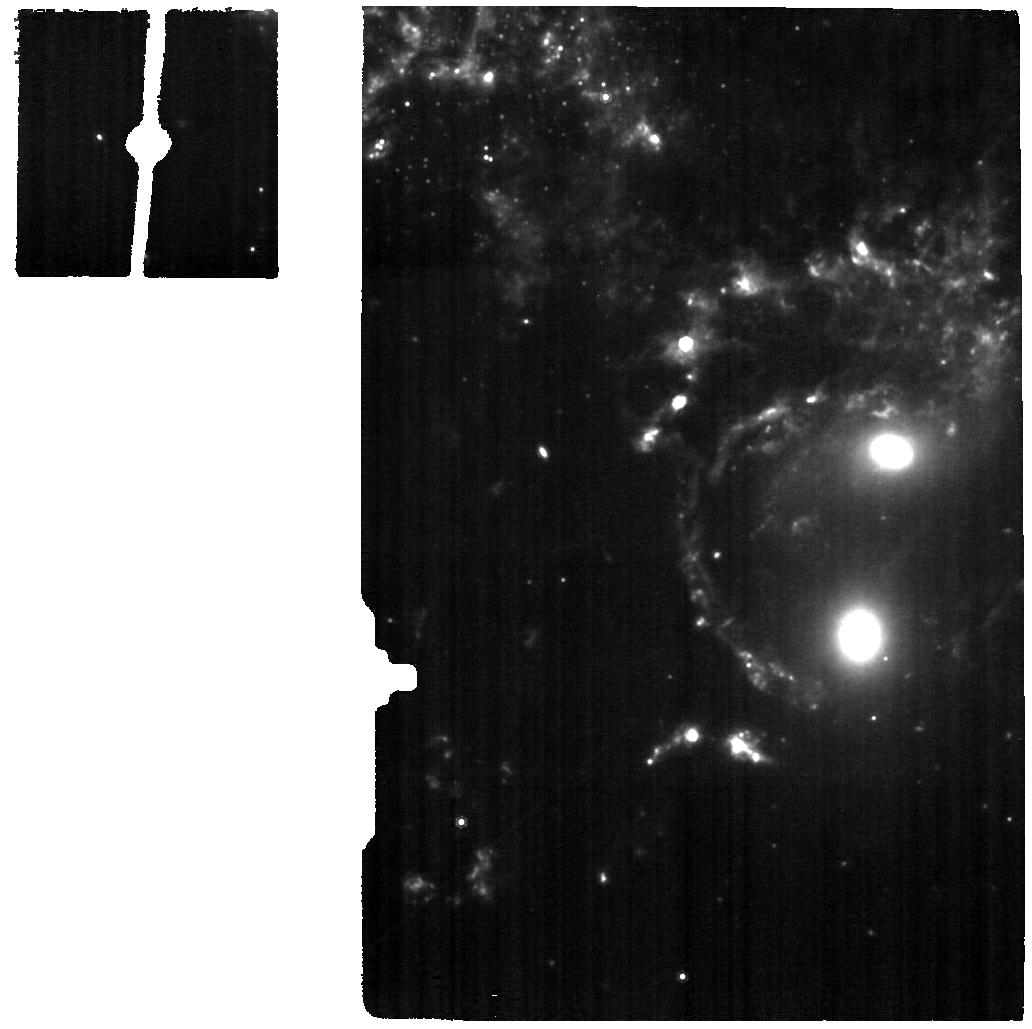
Target: SQ-MRS-BRIDGE-ALMAFIELD5
Instrument: MIRI
Filter: F1000W
Exposure: 35 min
Observation ID: jw03445-o006_t006_miri_f1000w

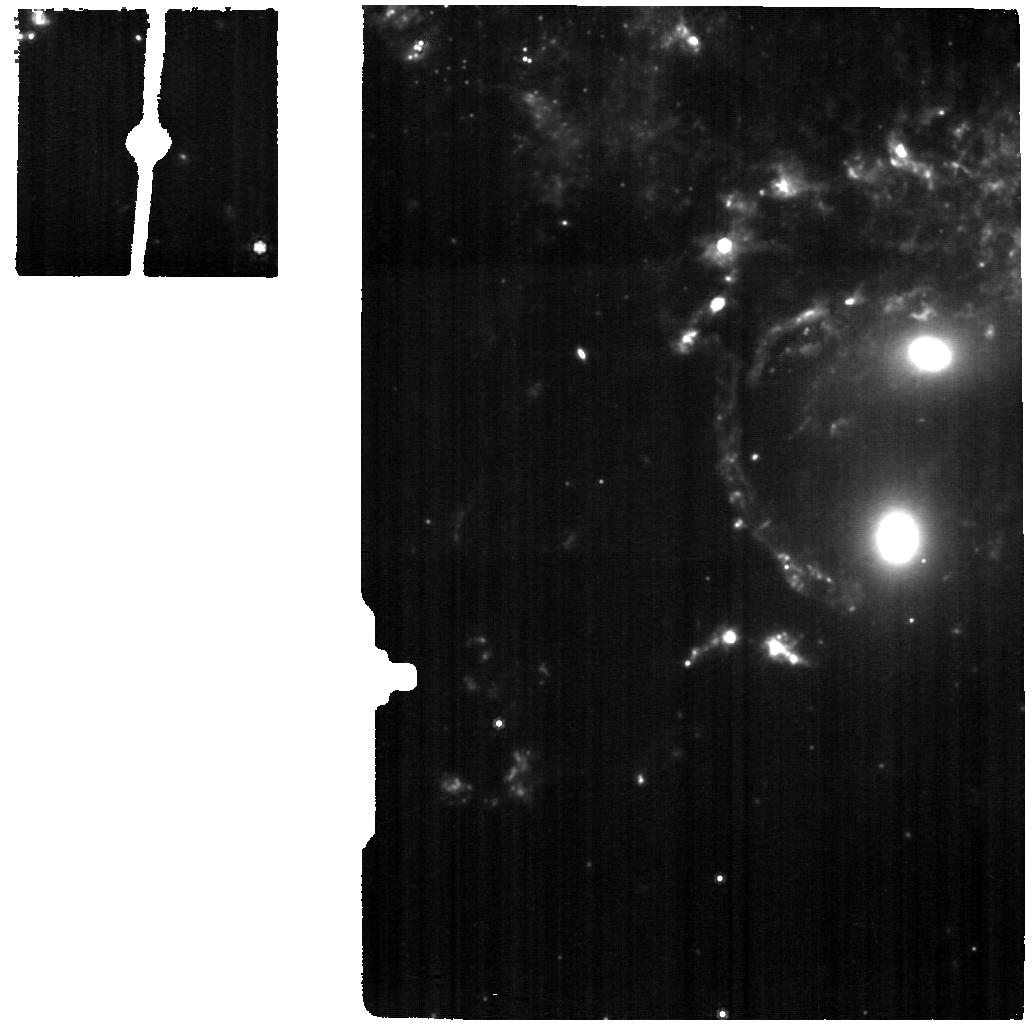
Target: SQ-MRS-COS-P5-BRIDGE
Instrument: MIRI
Filter: F1000W
Exposure: 53 min
Observation ID: jw03445-o005_t005_miri_f1000w

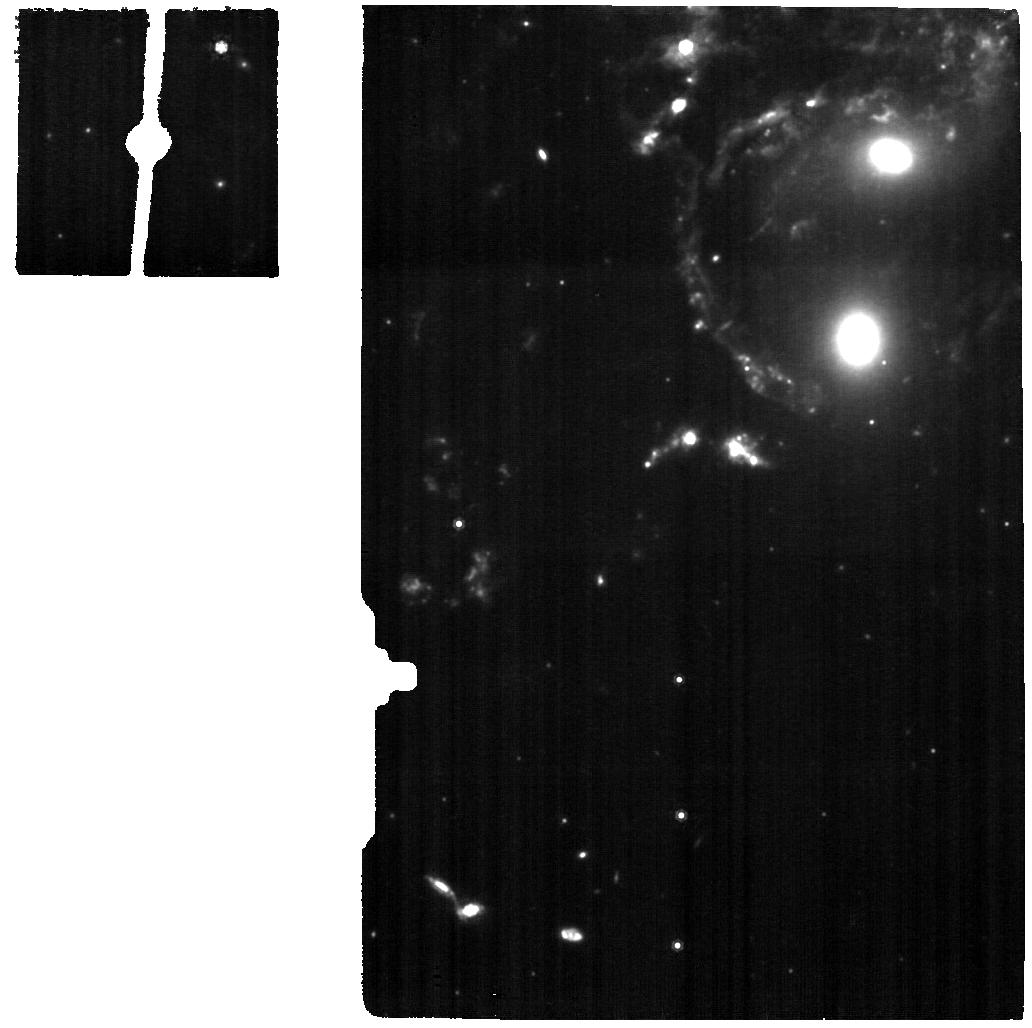
Target: SQ-MRS-COS-P3-SHOCK-NORTH
Instrument: MIRI
Filter: F1000W
Exposure: 35 min
Observation ID: jw03445-o003_t003_miri_f1000w

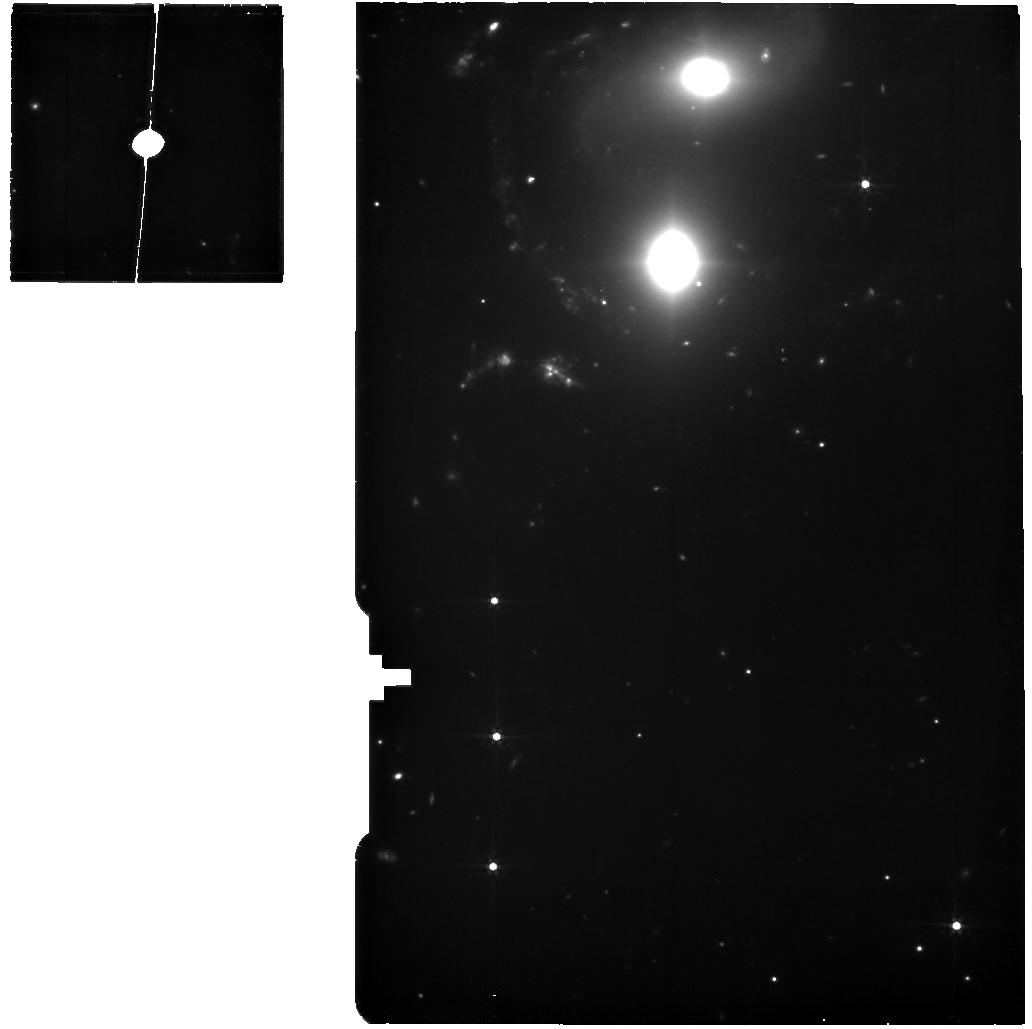
Target: SQ-MRS-COS-P7-SQA
Instrument: MIRI
Filter: F560W
Exposure: 35 min
Observation ID: jw03445-o004_t004_miri_f560w

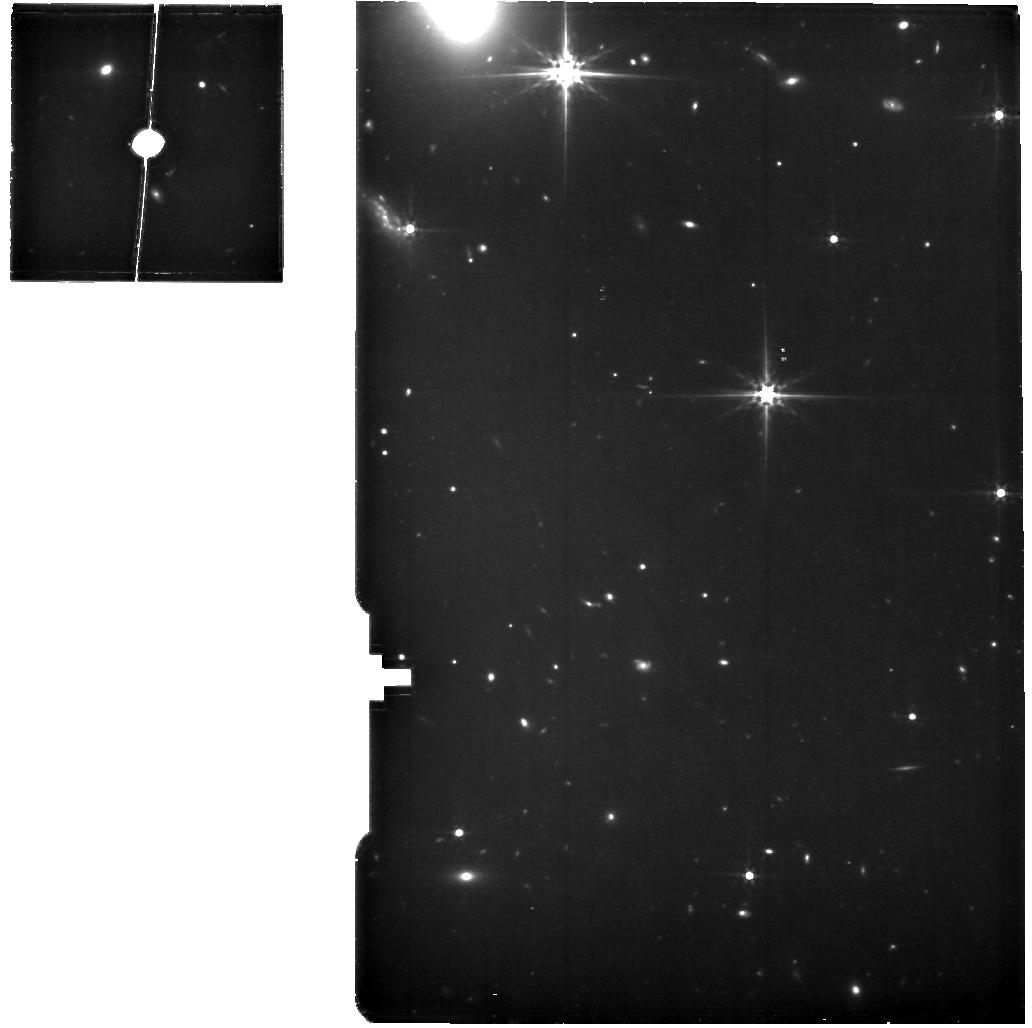
Target: SQ-MRS-SKY-BACKGROUND
Instrument: MIRI
Filter: F560W
Exposure: 53 min
Observation ID: jw03445-o007_t007_miri_f560w

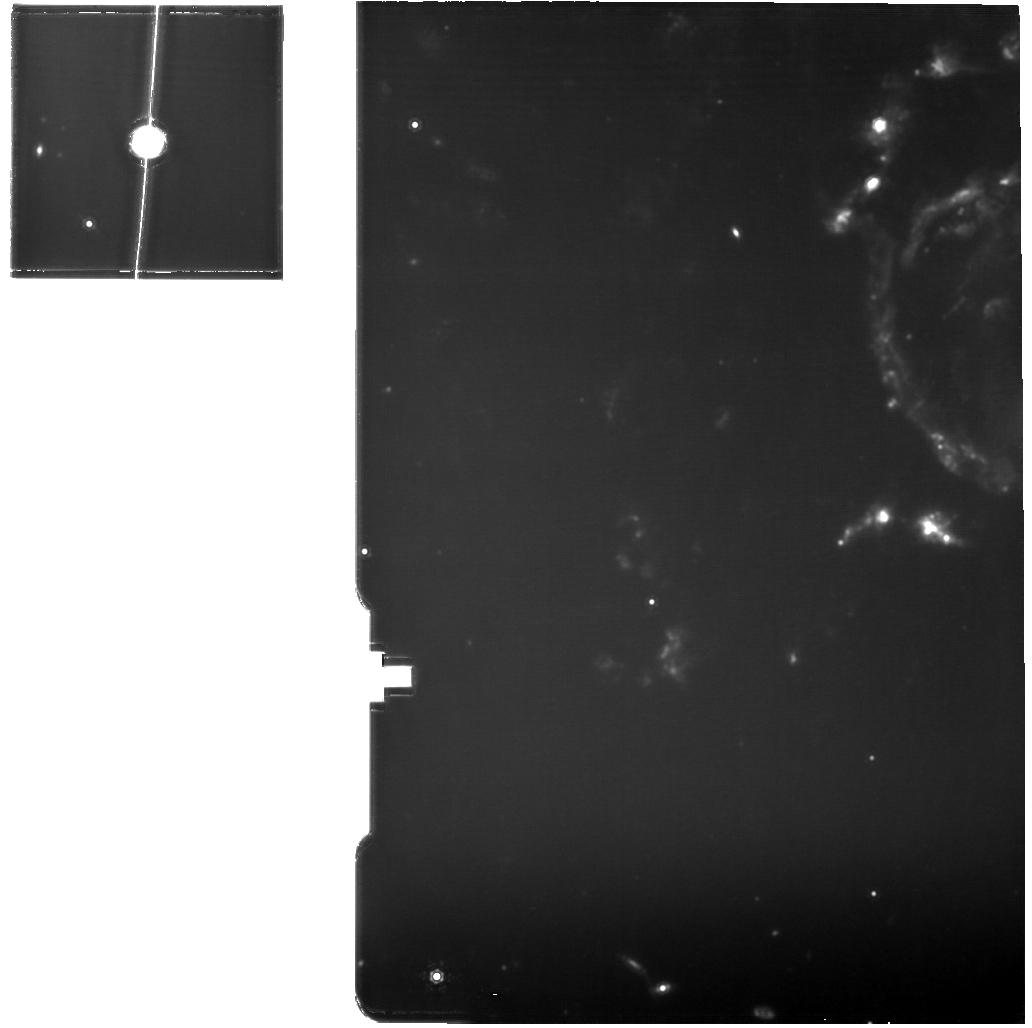
Target: SQ-MRS-COS-P2-SHOCK-SOUTH
Instrument: MIRI
Filter: F1130W
Exposure: 35 min
Observation ID: jw03445-o002_t002_miri_f1130w

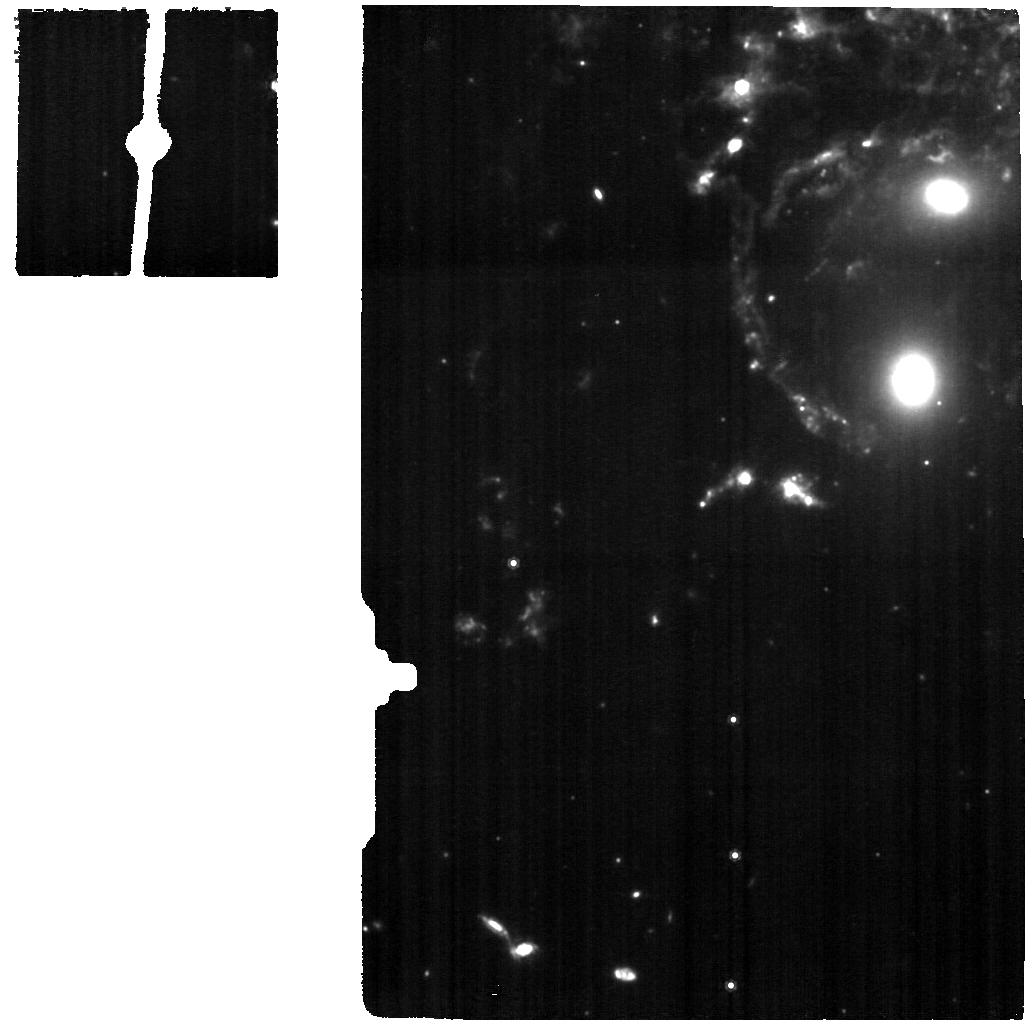
Target: SQ-MRS-COS-P1-SHOCK-CENTER
Instrument: MIRI
Filter: F1000W
Exposure: 35 min
Observation ID: jw03445-o001_t001_miri_f1000w

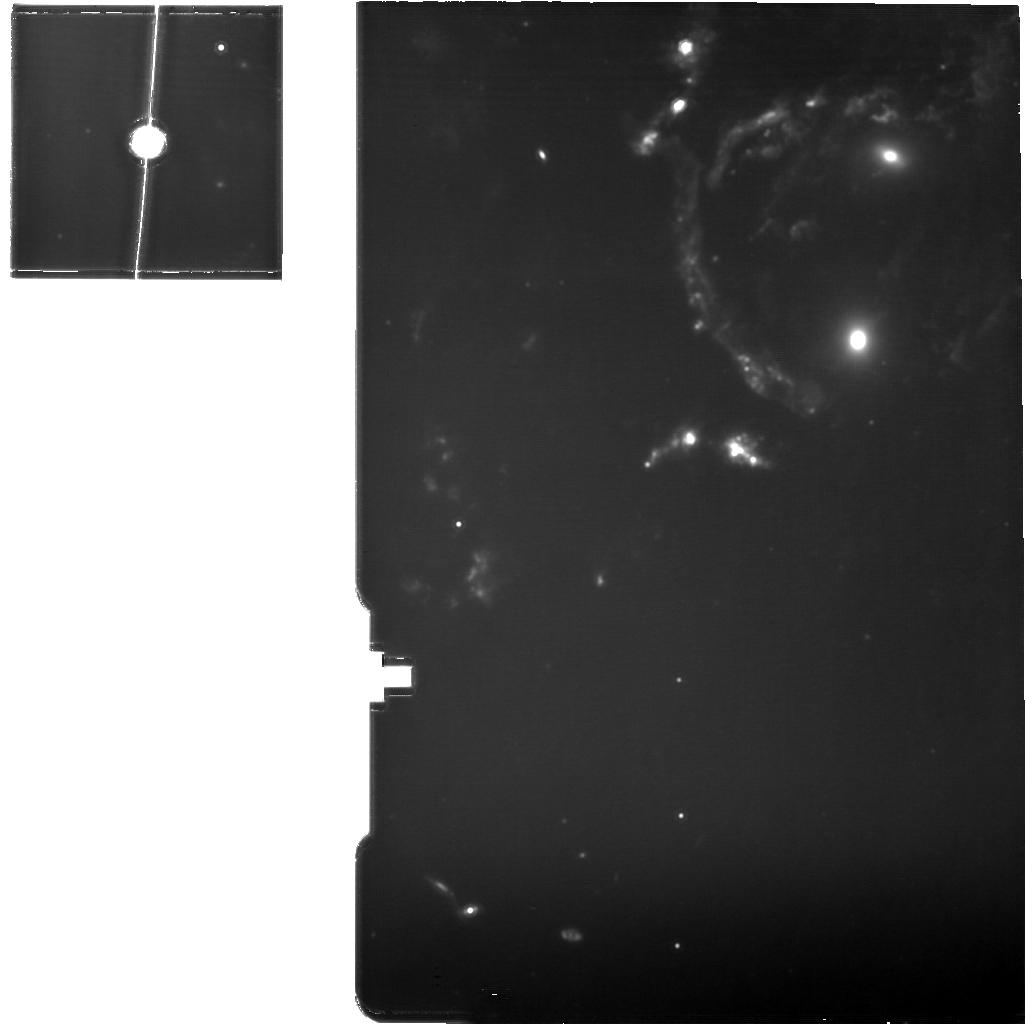
Target: SQ-MRS-COS-P3-SHOCK-NORTH
Instrument: MIRI
Filter: F1130W
Exposure: 35 min
Observation ID: jw03445-o003_t003_miri_f1130w

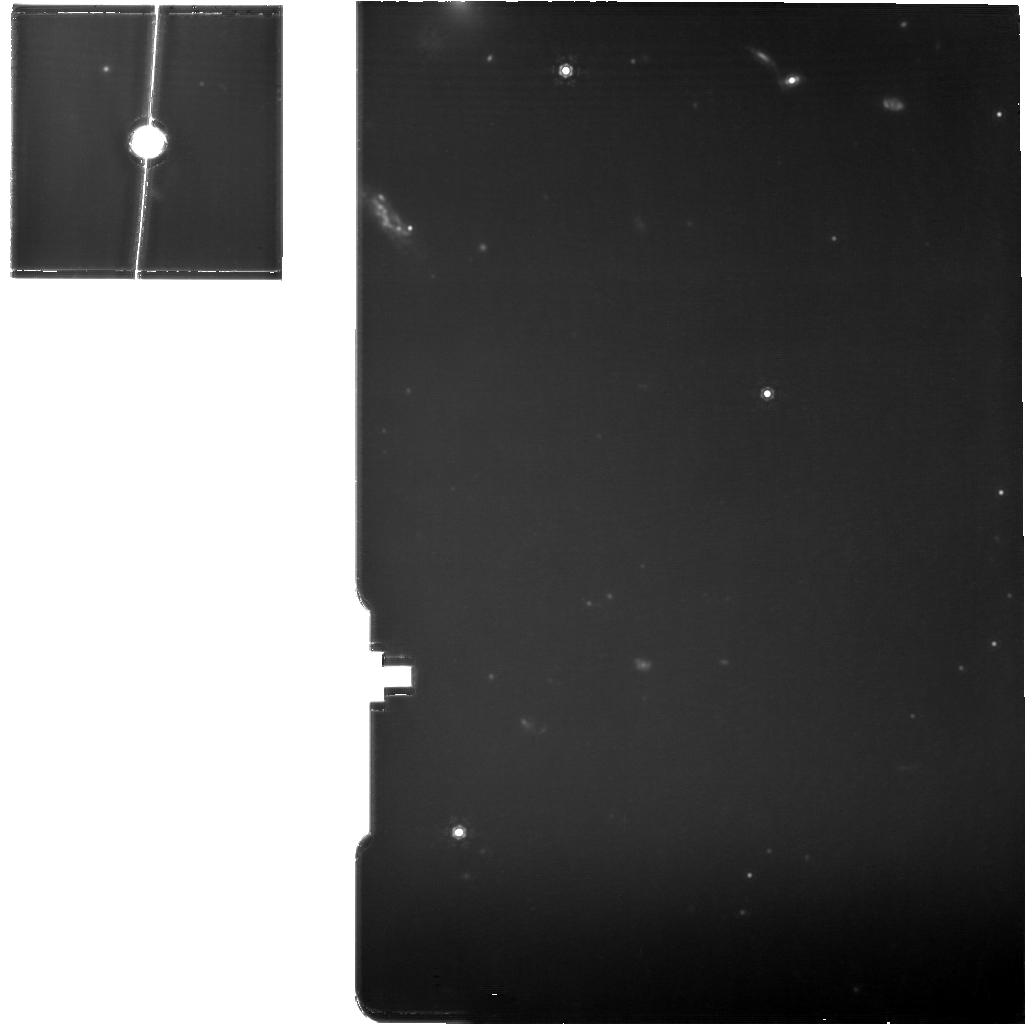
Target: SQ-MRS-SKY-BACKGROUND
Instrument: MIRI
Filter: F1130W
Exposure: 53 min
Observation ID: jw03445-o007_t007_miri_f1130w

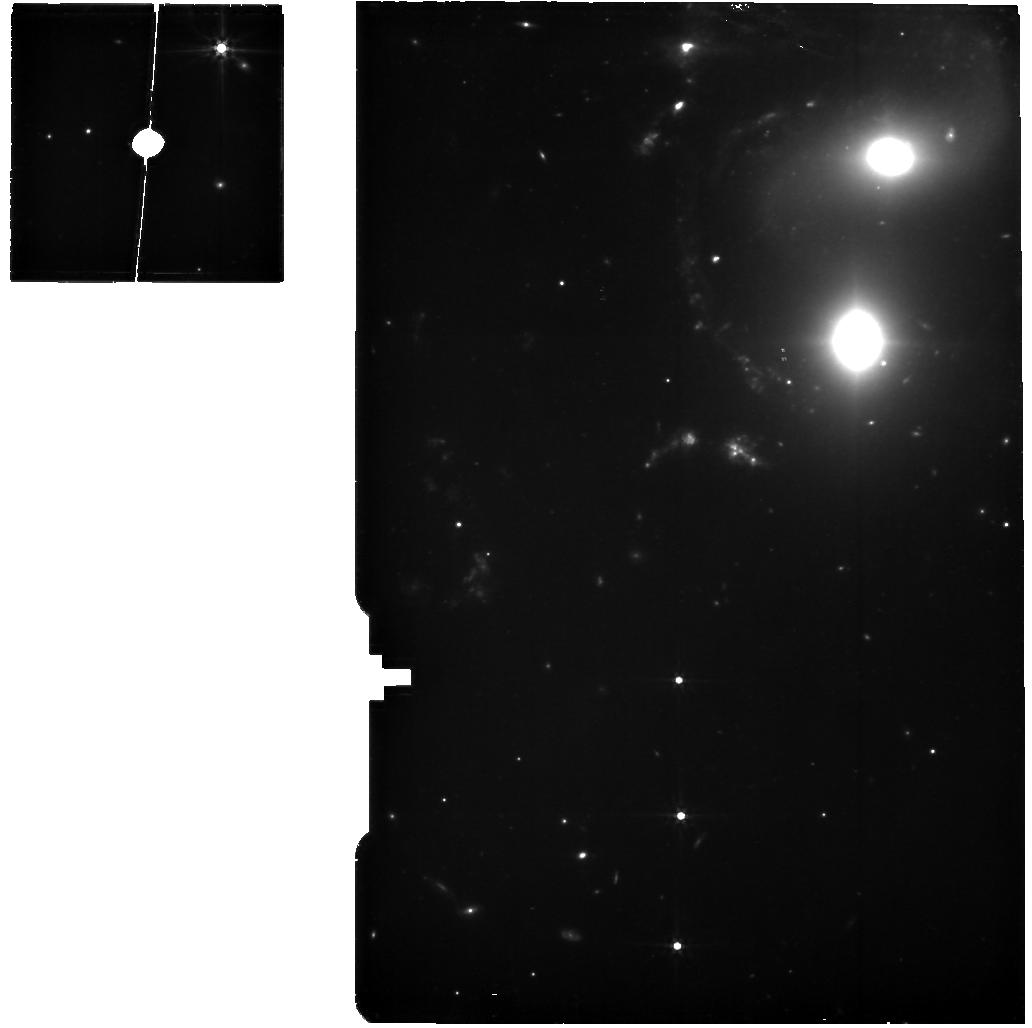
Target: SQ-MRS-COS-P3-SHOCK-NORTH
Instrument: MIRI
Filter: F560W
Exposure: 35 min
Observation ID: jw03445-o003_t003_miri_f560w

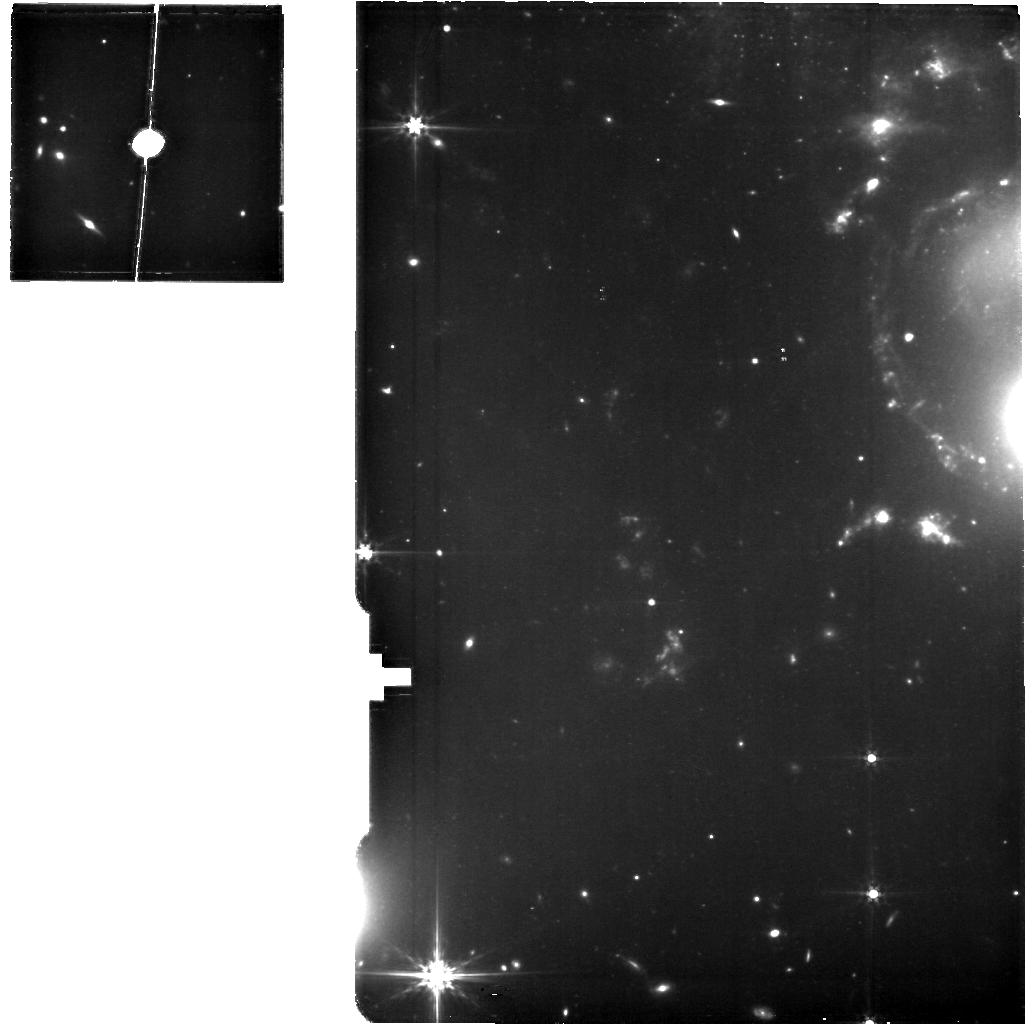
Target: SQ-MRS-COS-P2-SHOCK-SOUTH
Instrument: MIRI
Filter: F560W
Exposure: 35 min
Observation ID: jw03445-o002_t002_miri_f560w

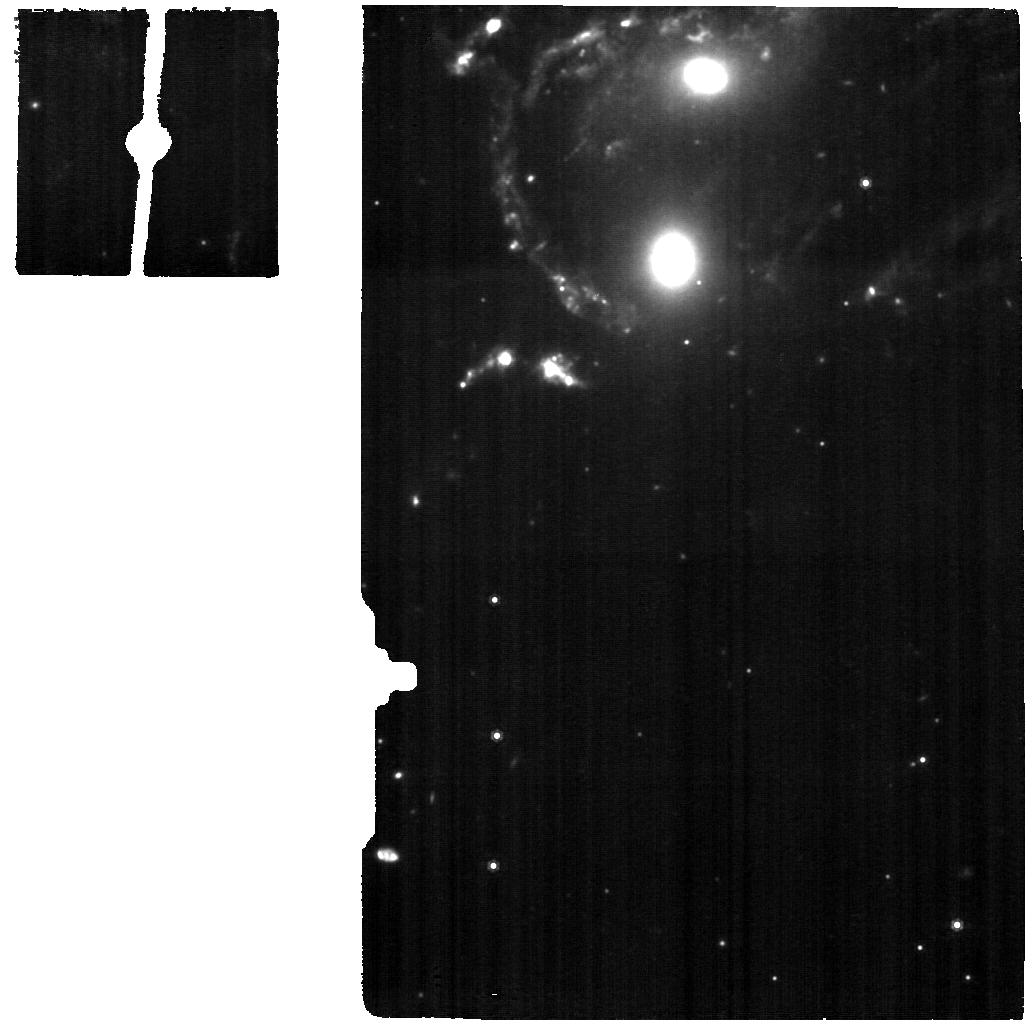
Target: SQ-MRS-COS-P7-SQA
Instrument: MIRI
Filter: F1000W
Exposure: 35 min
Observation ID: jw03445-o004_t004_miri_f1000w

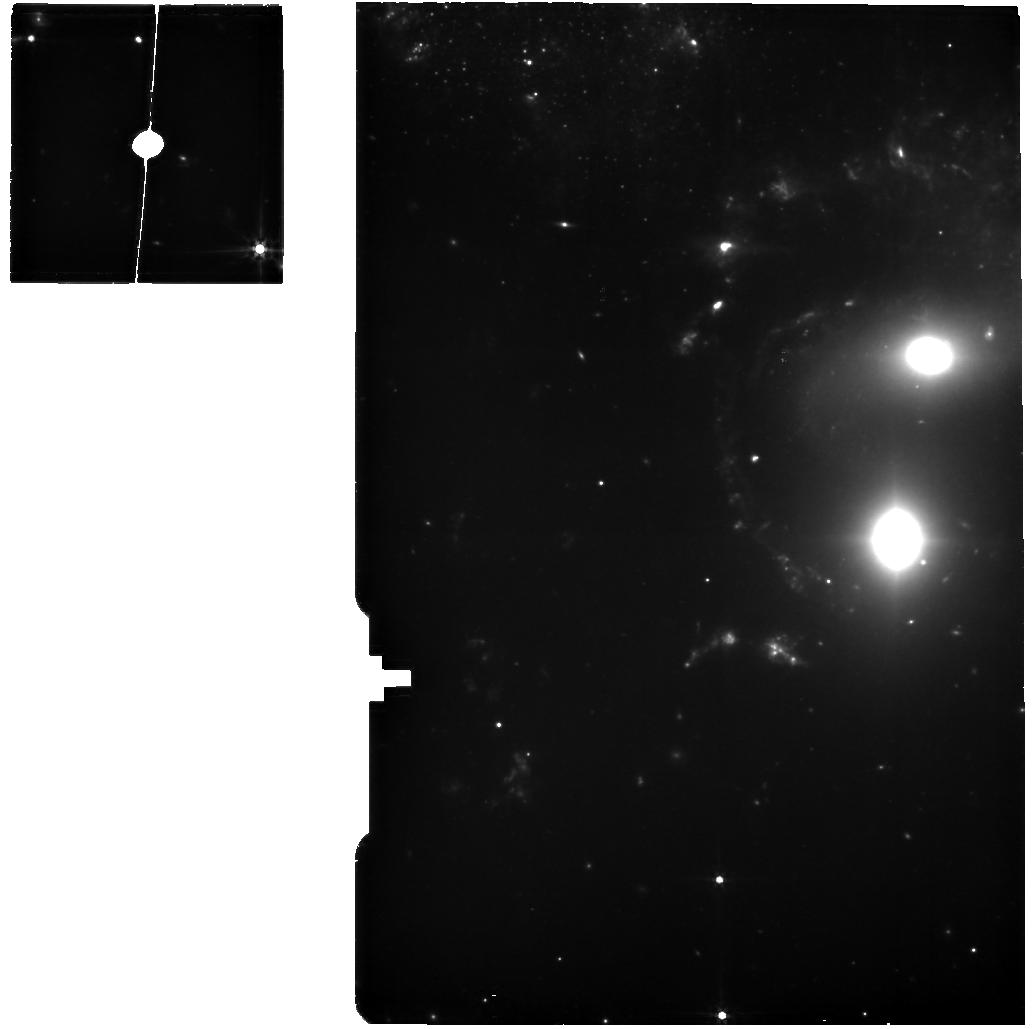
Target: SQ-MRS-COS-P5-BRIDGE
Instrument: MIRI
Filter: F560W
Exposure: 53 min
Observation ID: jw03445-o005_t005_miri_f560w

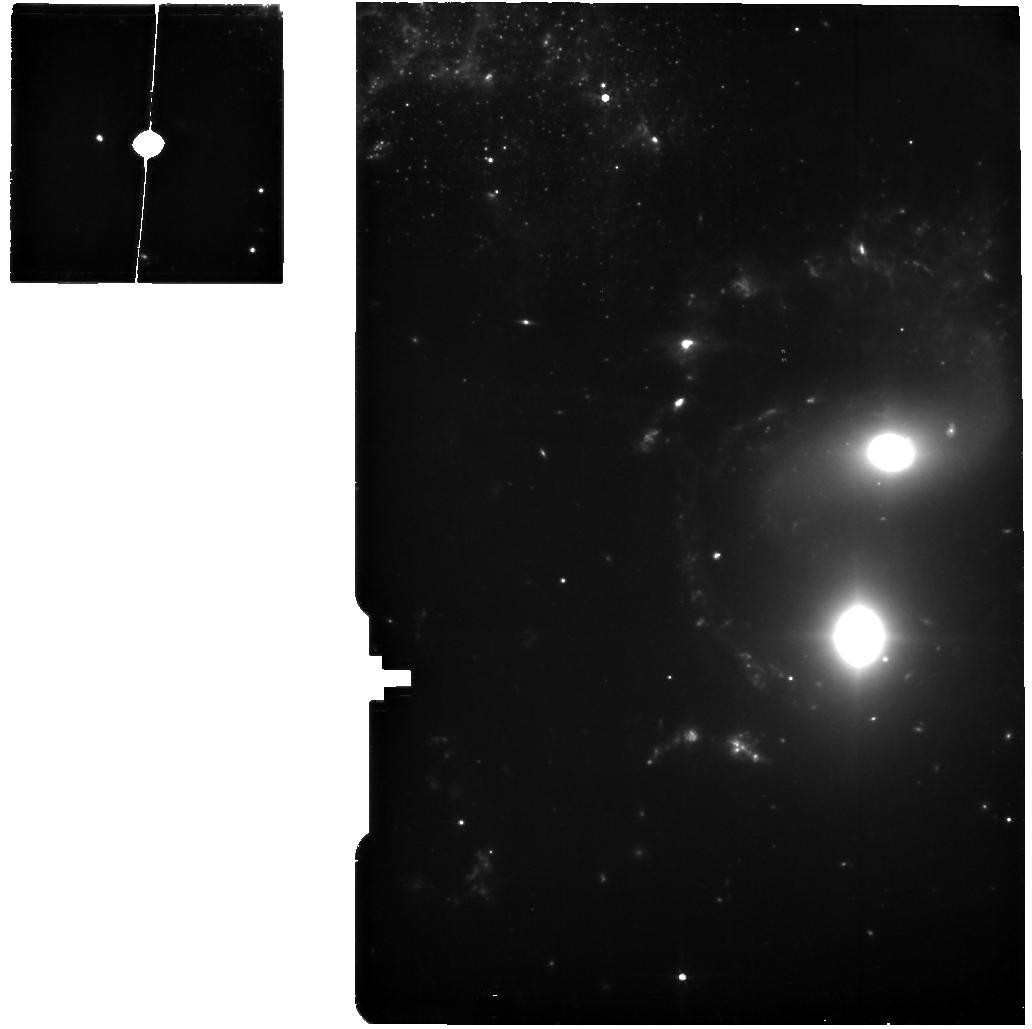
Target: SQ-MRS-BRIDGE-ALMAFIELD5
Instrument: MIRI
Filter: F560W
Exposure: 35 min
Observation ID: jw03445-o006_t006_miri_f560w

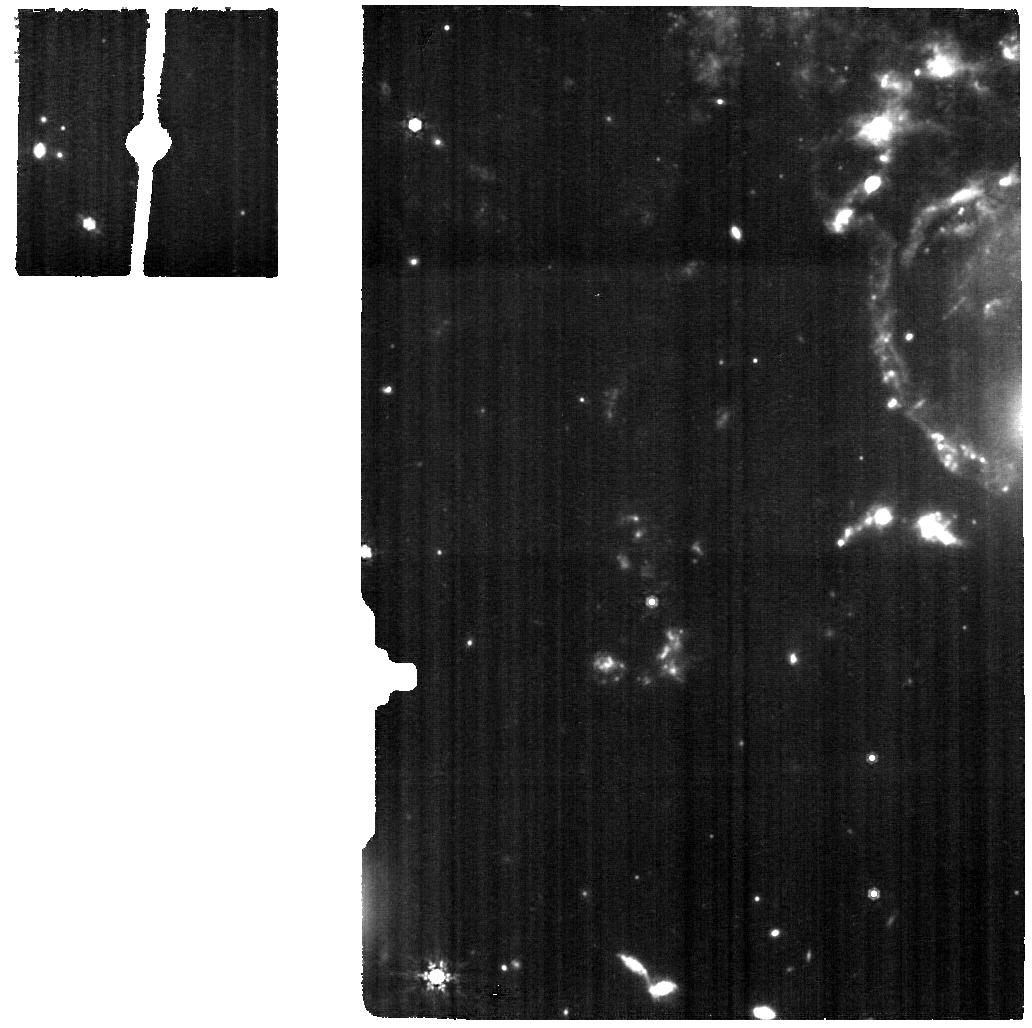
Target: SQ-MRS-COS-P2-SHOCK-SOUTH
Instrument: MIRI
Filter: F1000W
Exposure: 35 min
Observation ID: jw03445-o002_t002_miri_f1000w

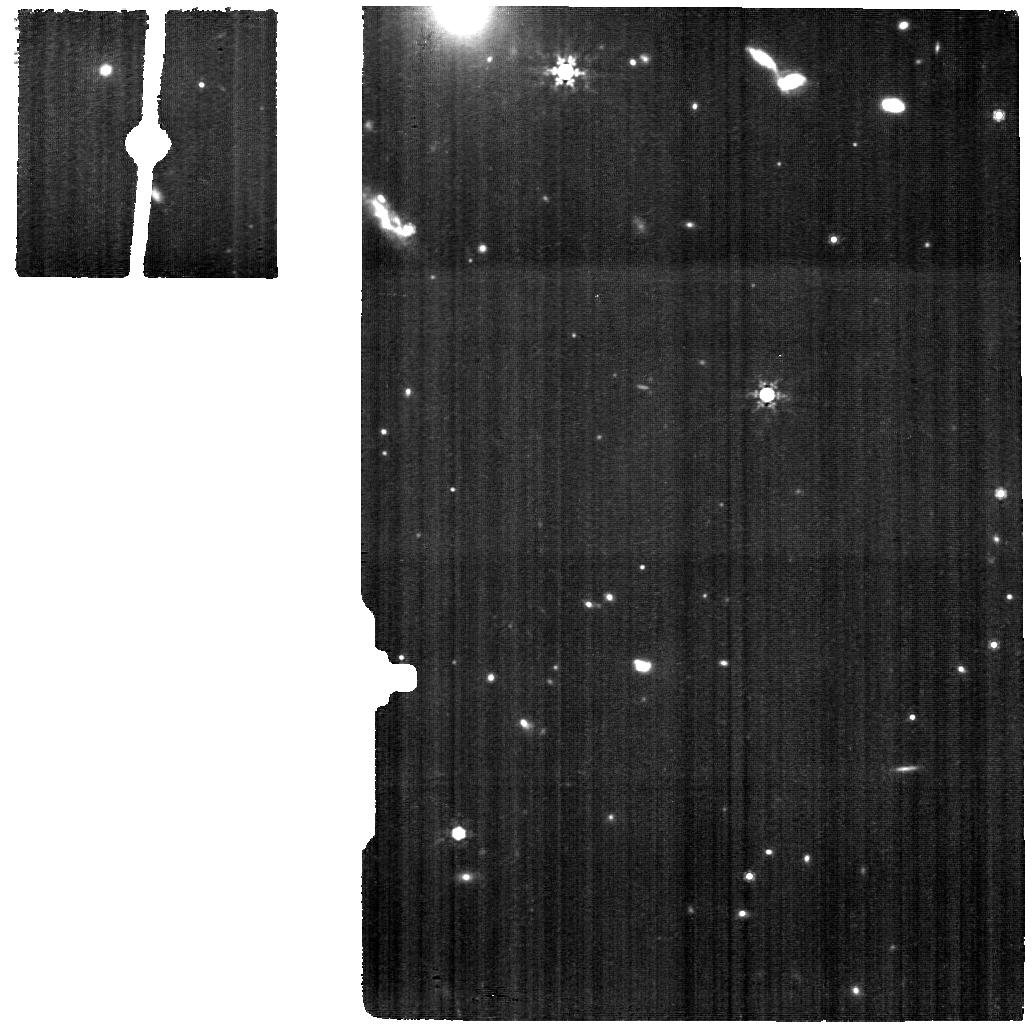
Target: SQ-MRS-SKY-BACKGROUND
Instrument: MIRI
Filter: F1000W
Exposure: 53 min
Observation ID: jw03445-o007_t007_miri_f1000w

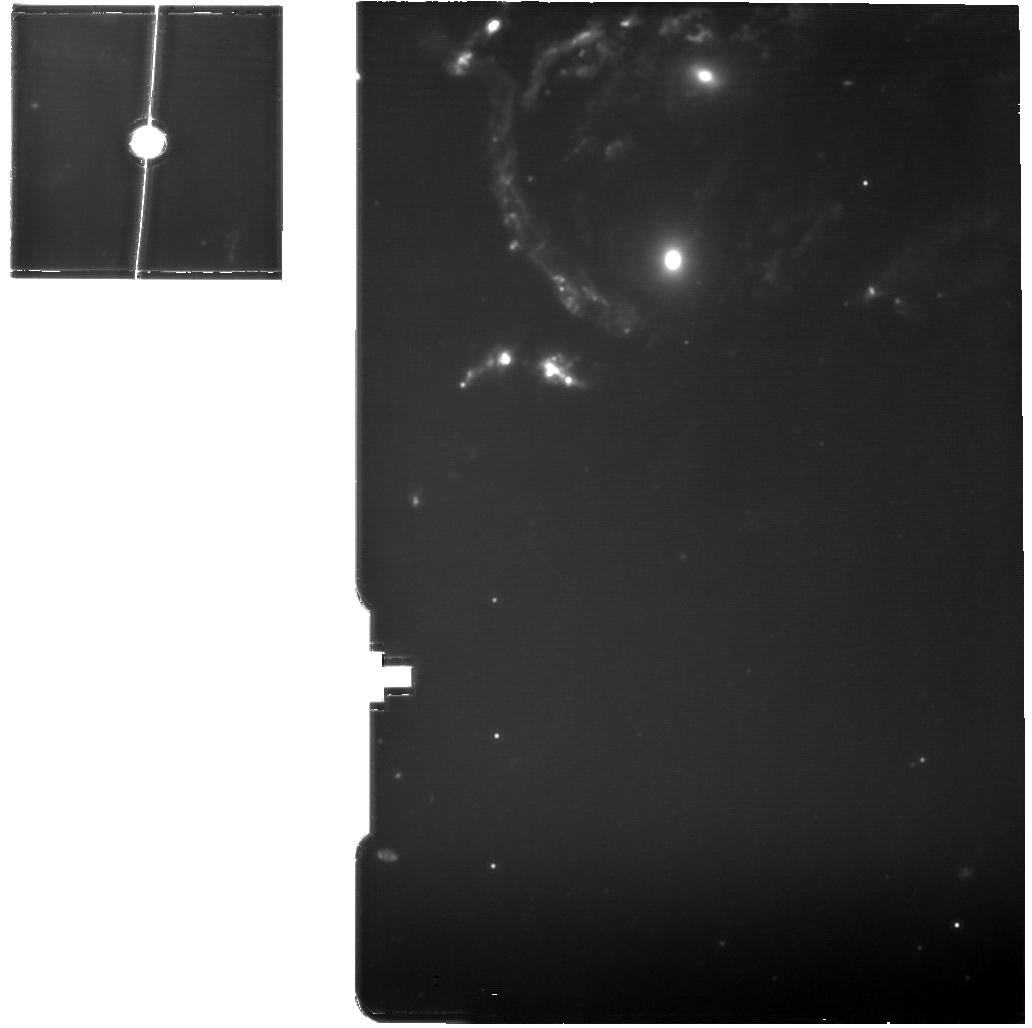
Target: SQ-MRS-COS-P7-SQA
Instrument: MIRI
Filter: F1130W
Exposure: 35 min
Observation ID: jw03445-o004_t004_miri_f1130w

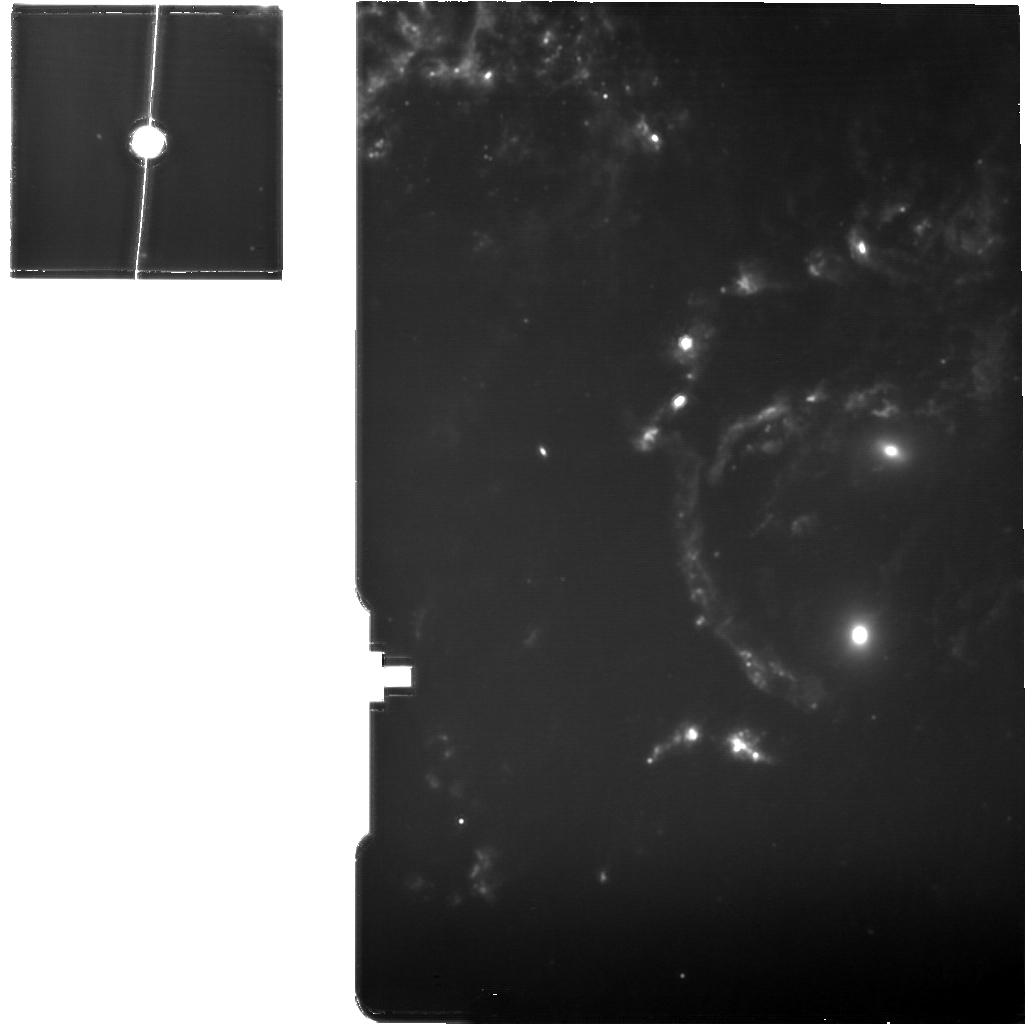
Target: SQ-MRS-BRIDGE-ALMAFIELD5
Instrument: MIRI
Filter: F1130W
Exposure: 35 min
Observation ID: jw03445-o006_t006_miri_f1130w

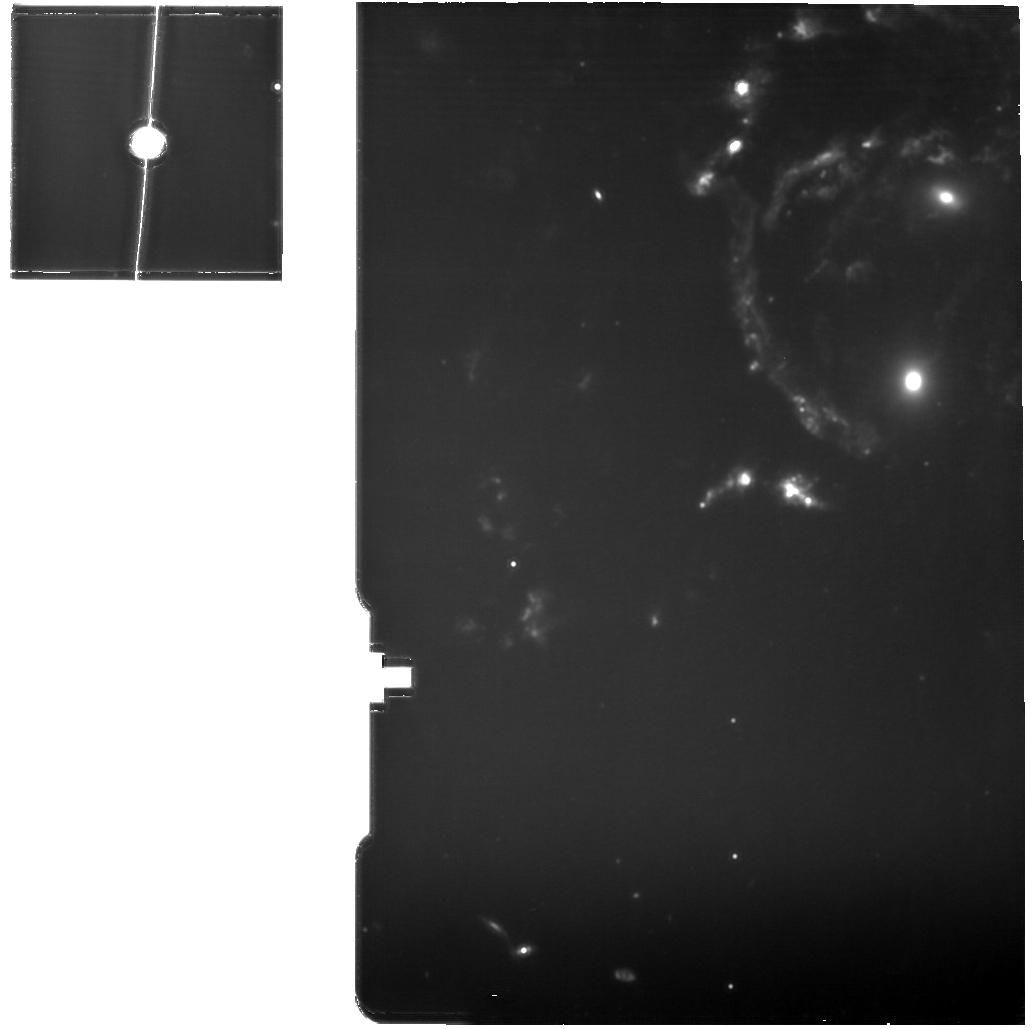
Target: SQ-MRS-COS-P1-SHOCK-CENTER
Instrument: MIRI
Filter: F1130W
Exposure: 35 min
Observation ID: jw03445-o001_t001_miri_f1130w

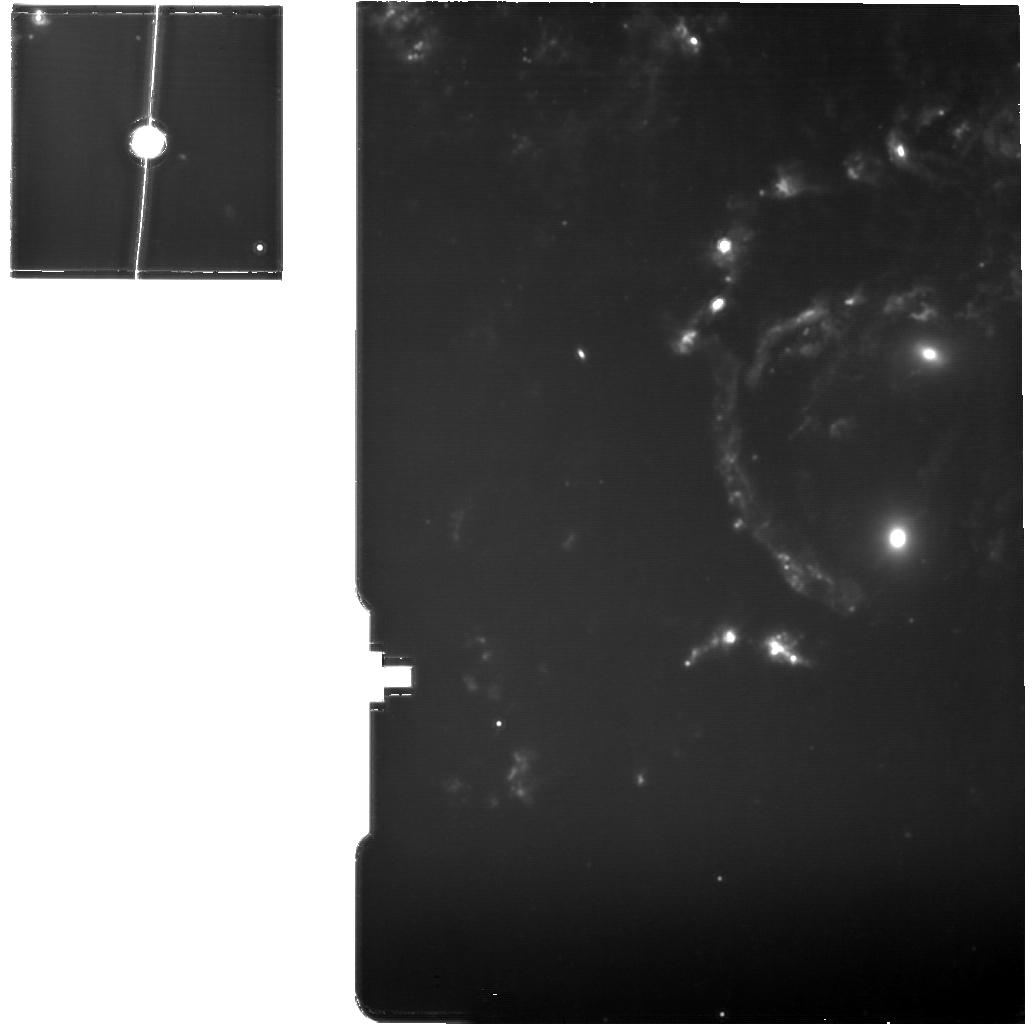
Target: SQ-MRS-COS-P5-BRIDGE
Instrument: MIRI
Filter: F1130W
Exposure: 53 min
Observation ID: jw03445-o005_t005_miri_f1130w

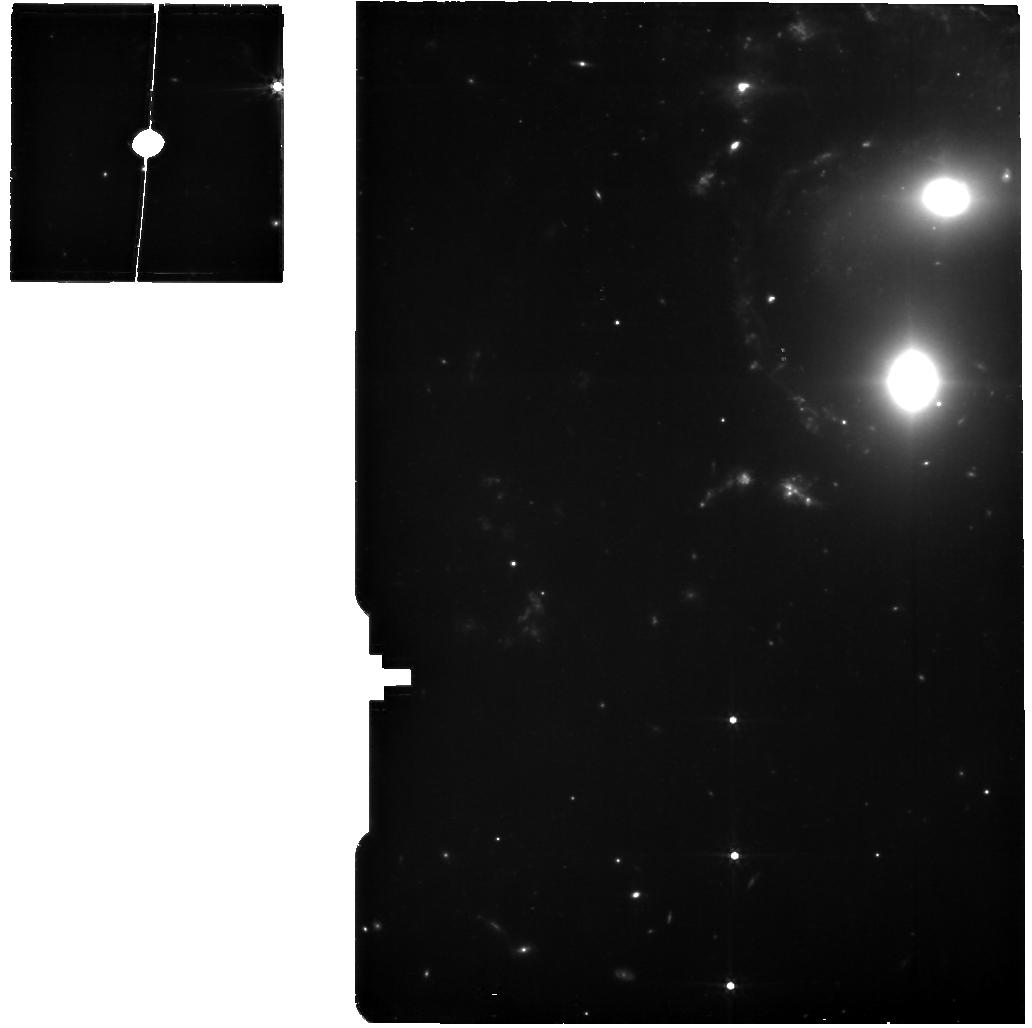
Target: SQ-MRS-COS-P1-SHOCK-CENTER
Instrument: MIRI
Filter: F560W
Exposure: 35 min
Observation ID: jw03445-o001_t001_miri_f560w

Shaken and Stirred:  Shocks and Turbulence in the Stephans Quintet Warm Molecular Filament (PI: Appleton, Philip N.)

We propose MIRI MRS spectroscopy of six diverse turbulent regions in the giant molecular shock structure in the Stephan's Quintet group. The 45 kpc shock structure is likely formed ahead of an high-speed intruder galaxy as it collides with an old tidal filament within the main group. Previous Spitzer observations had shown that the dominant emission from the filament is from fragile warm pure-rotational molecular H2 which somehow coexists with million-degree hot X-ray emitting gas. We propose MRS IFU spectroscopy to, a) answer the question about why such strong molecular hydrogen can exist in such a hostile environment in the wake of the 1000 km/s shock wave. We will measure at sub-arcsec resolution, velocity dispersion, bulk kinetic energy, and total luminous power of the clumps of warm H2 revealed in recent ERO JWST MIRI images. We will compare these properties to that of gas in other phases, especially cold H2 mapped on the same resolution by ALMA., b) explore how the dissipation of kinetic energy and mixing of gas phases effects the formation of stars, and c) we will try to understand how the properties of the warm H2 may tie in with the (1500 km/s) extremely broad Ly-alpha shocked gas in the halo of this group. The large extent of the shock, combined with its clean, uncluttered environment (away from major starburst or AGN), make Stephan's Quintet an idea environment to understand how mechnical energy dissipates in multi-phase gas, and how gas cools to form stars. The results will have general significance to many other known (and soon to be discovered by JWST) regions where shock waves pass through large tracts of multi-phase gas.